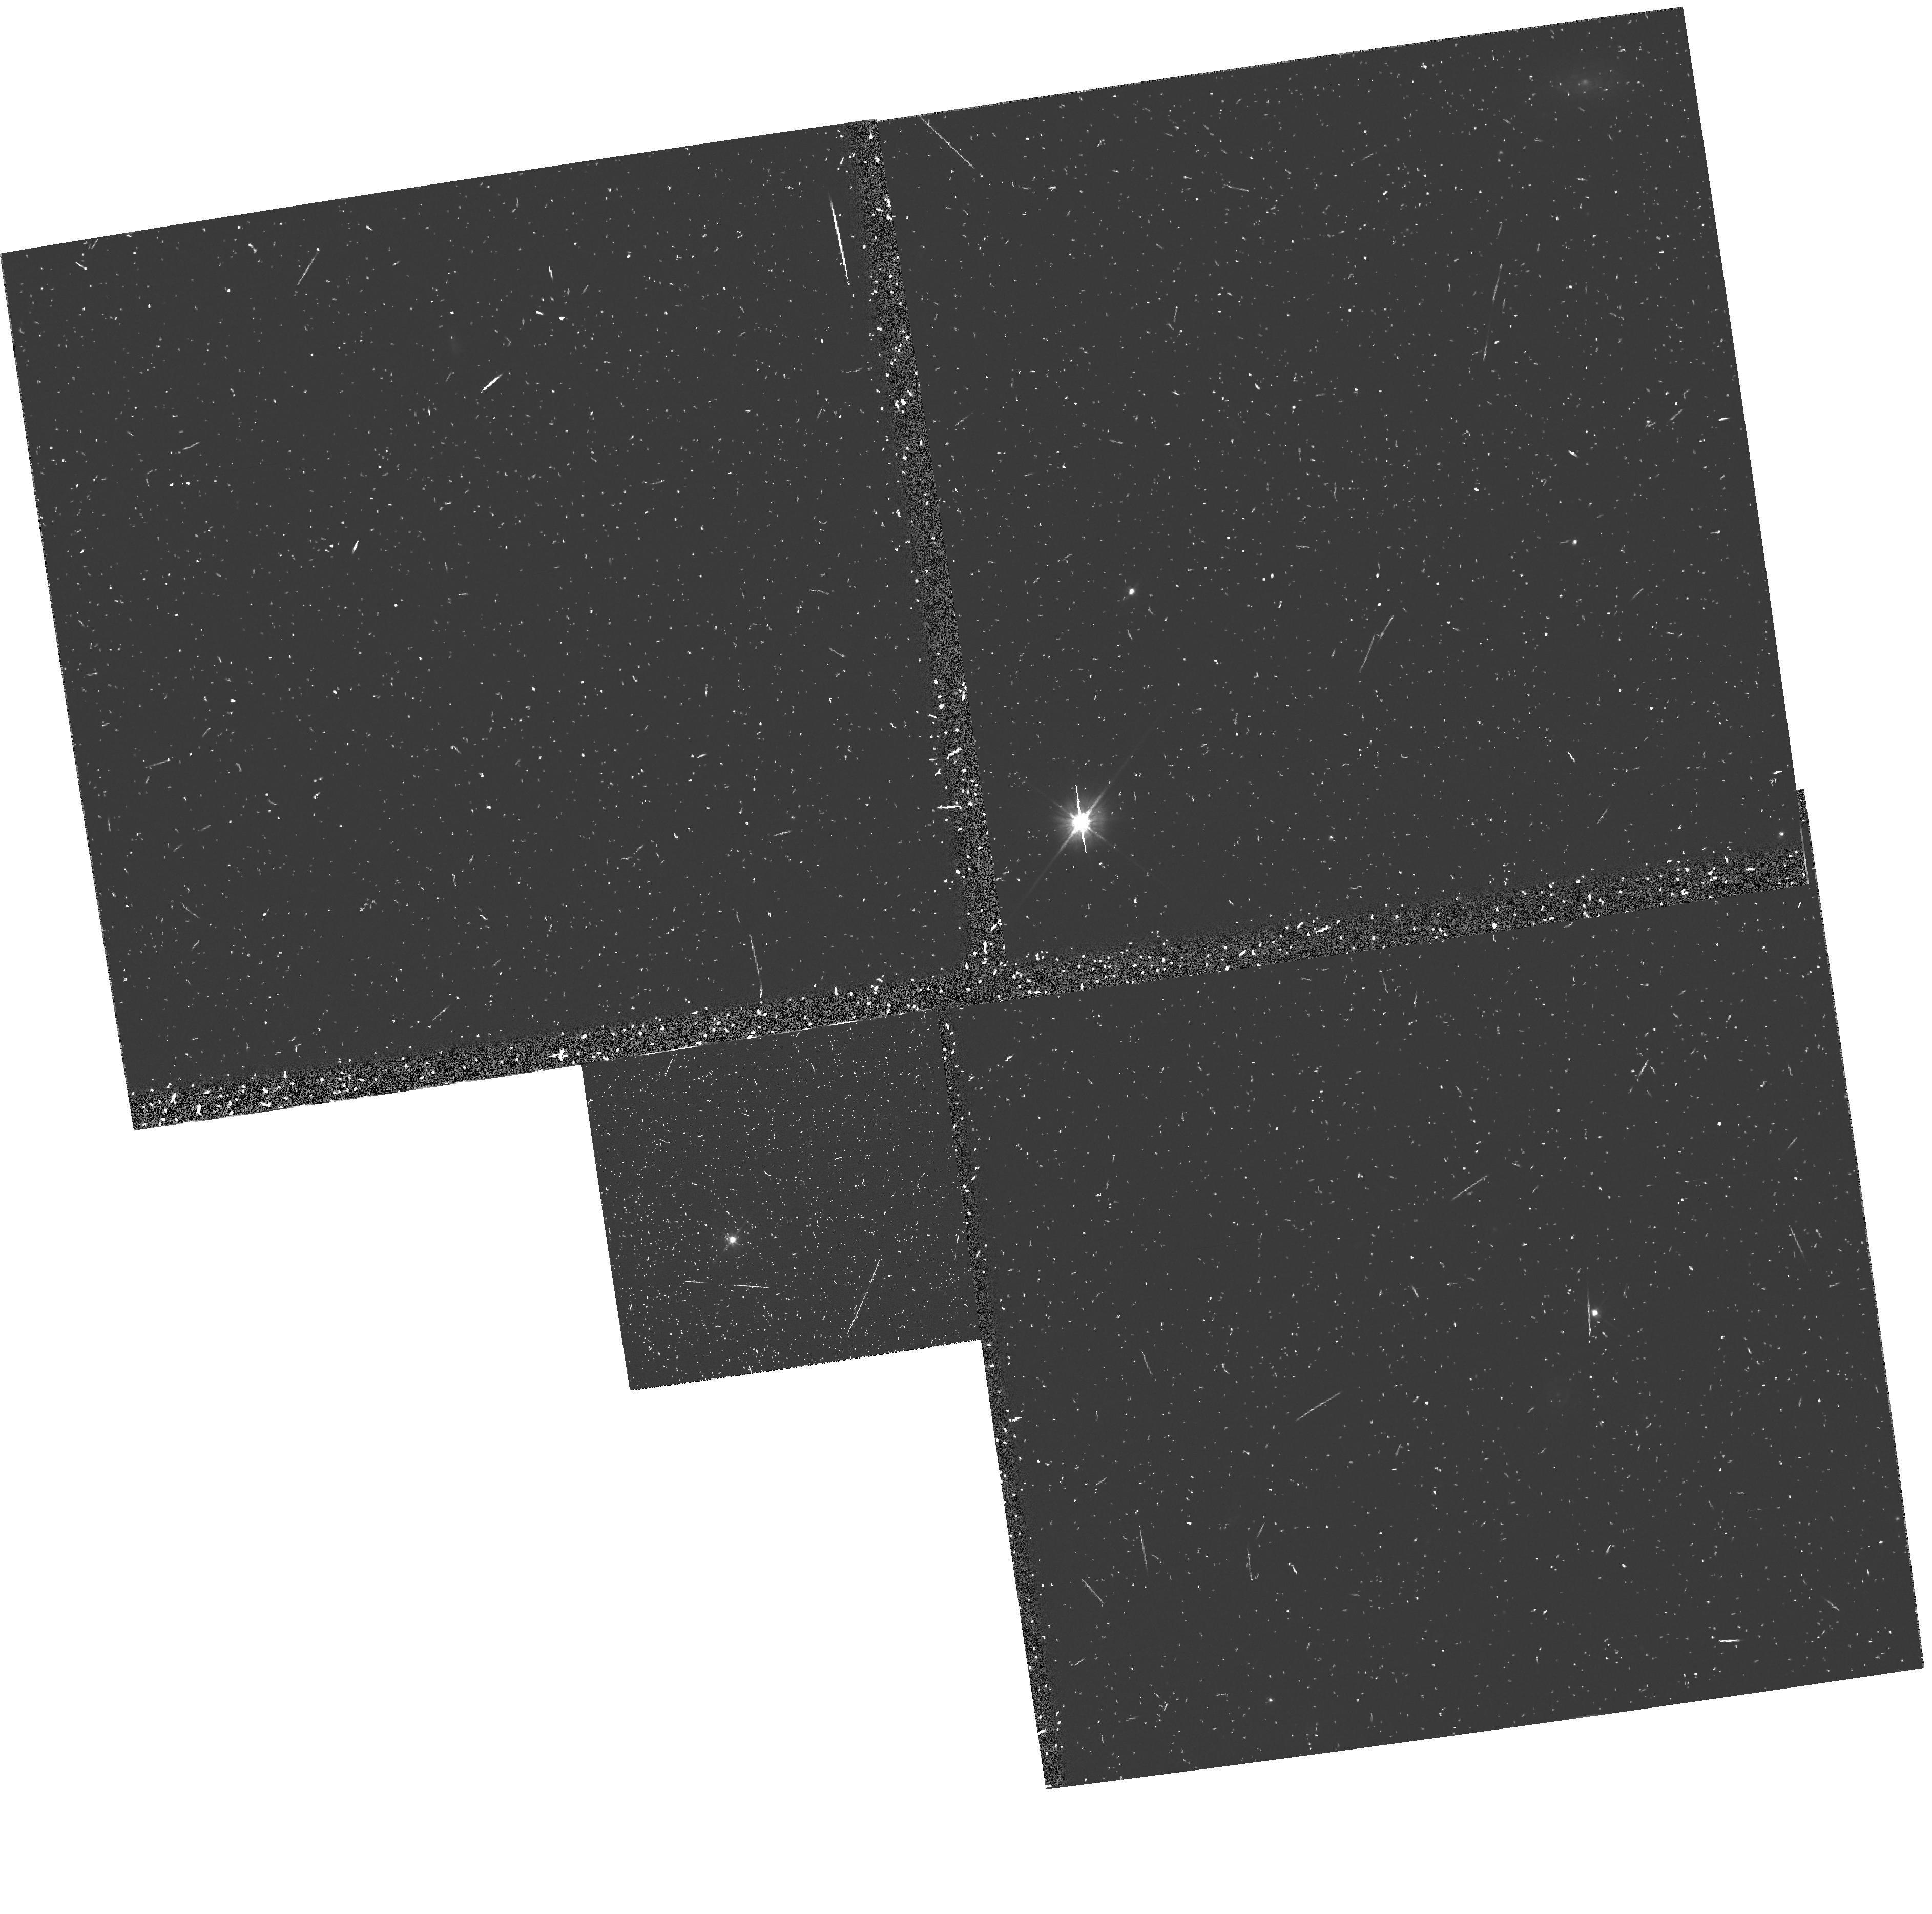
Target: TX0828+193
Instrument: WFPC2/PC
Filter: F555W
Exposure: 17 min
Observation ID: u2fu0506t

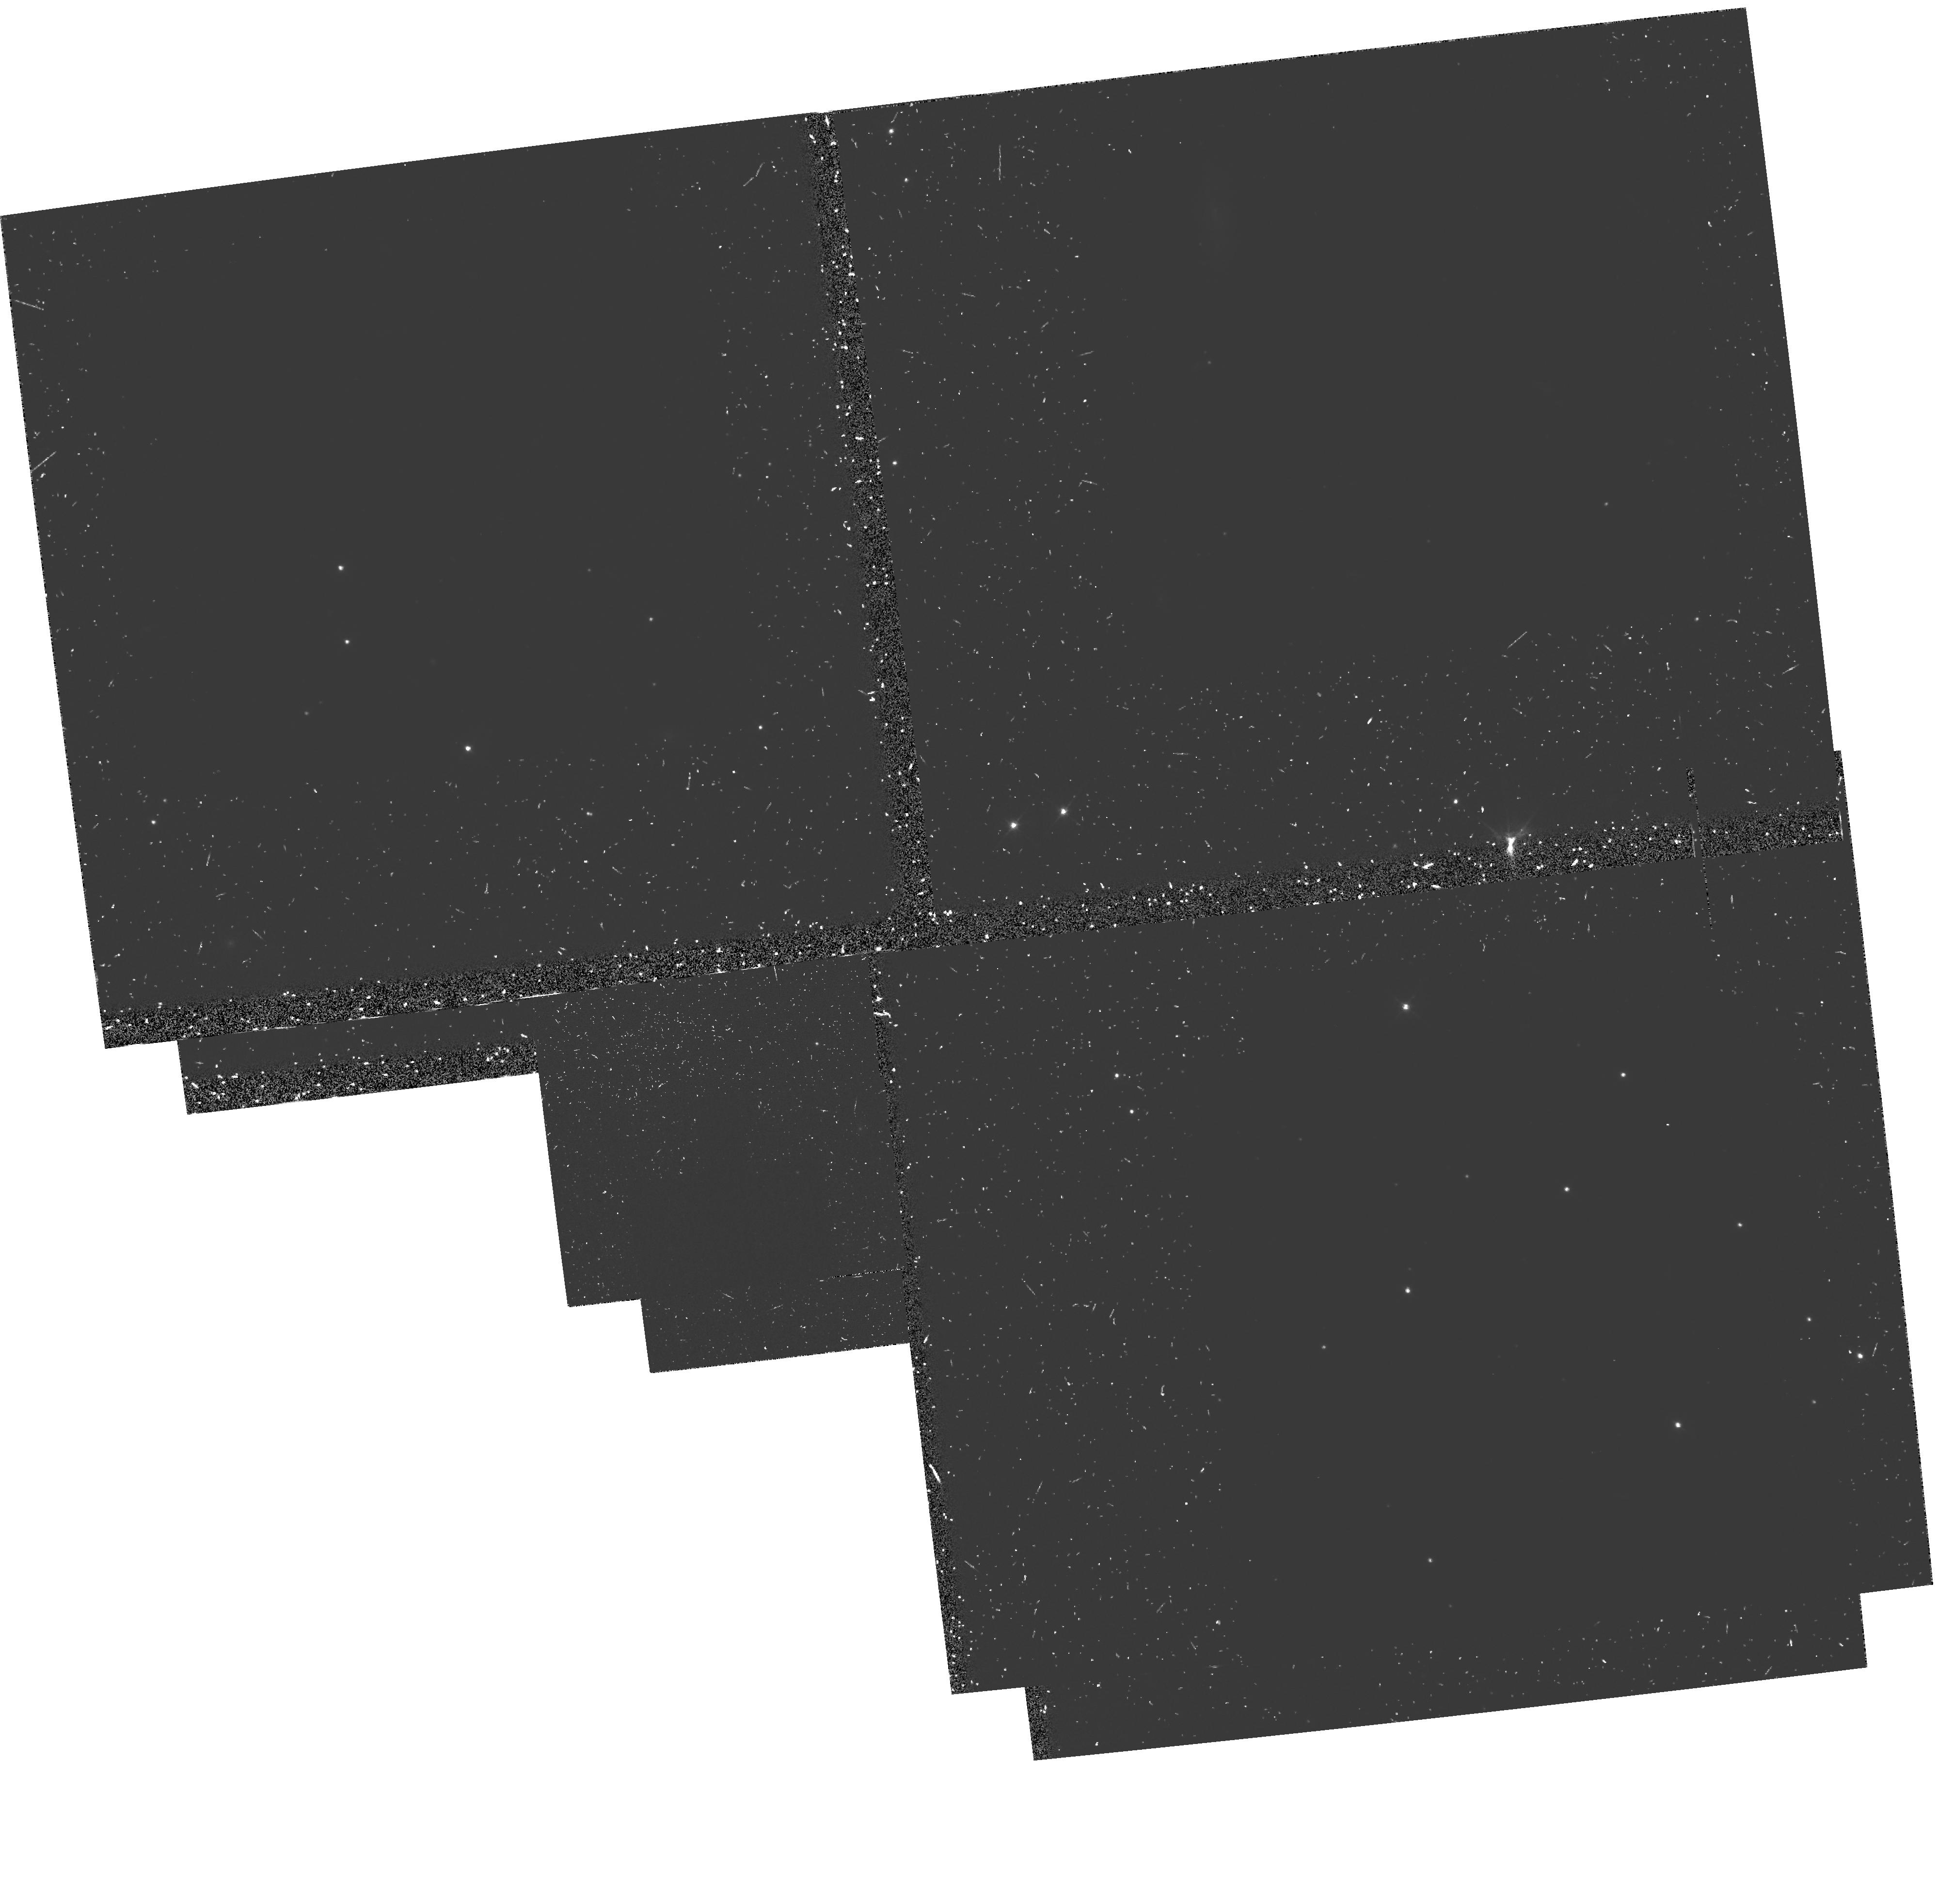
Target: 4C23.56
Instrument: WFPC2/PC
Filter: F555W-POLQ
Exposure: 55 min
Observation ID: hst_5447_57_wfpc2_pc_f555w-polq_u2fu57

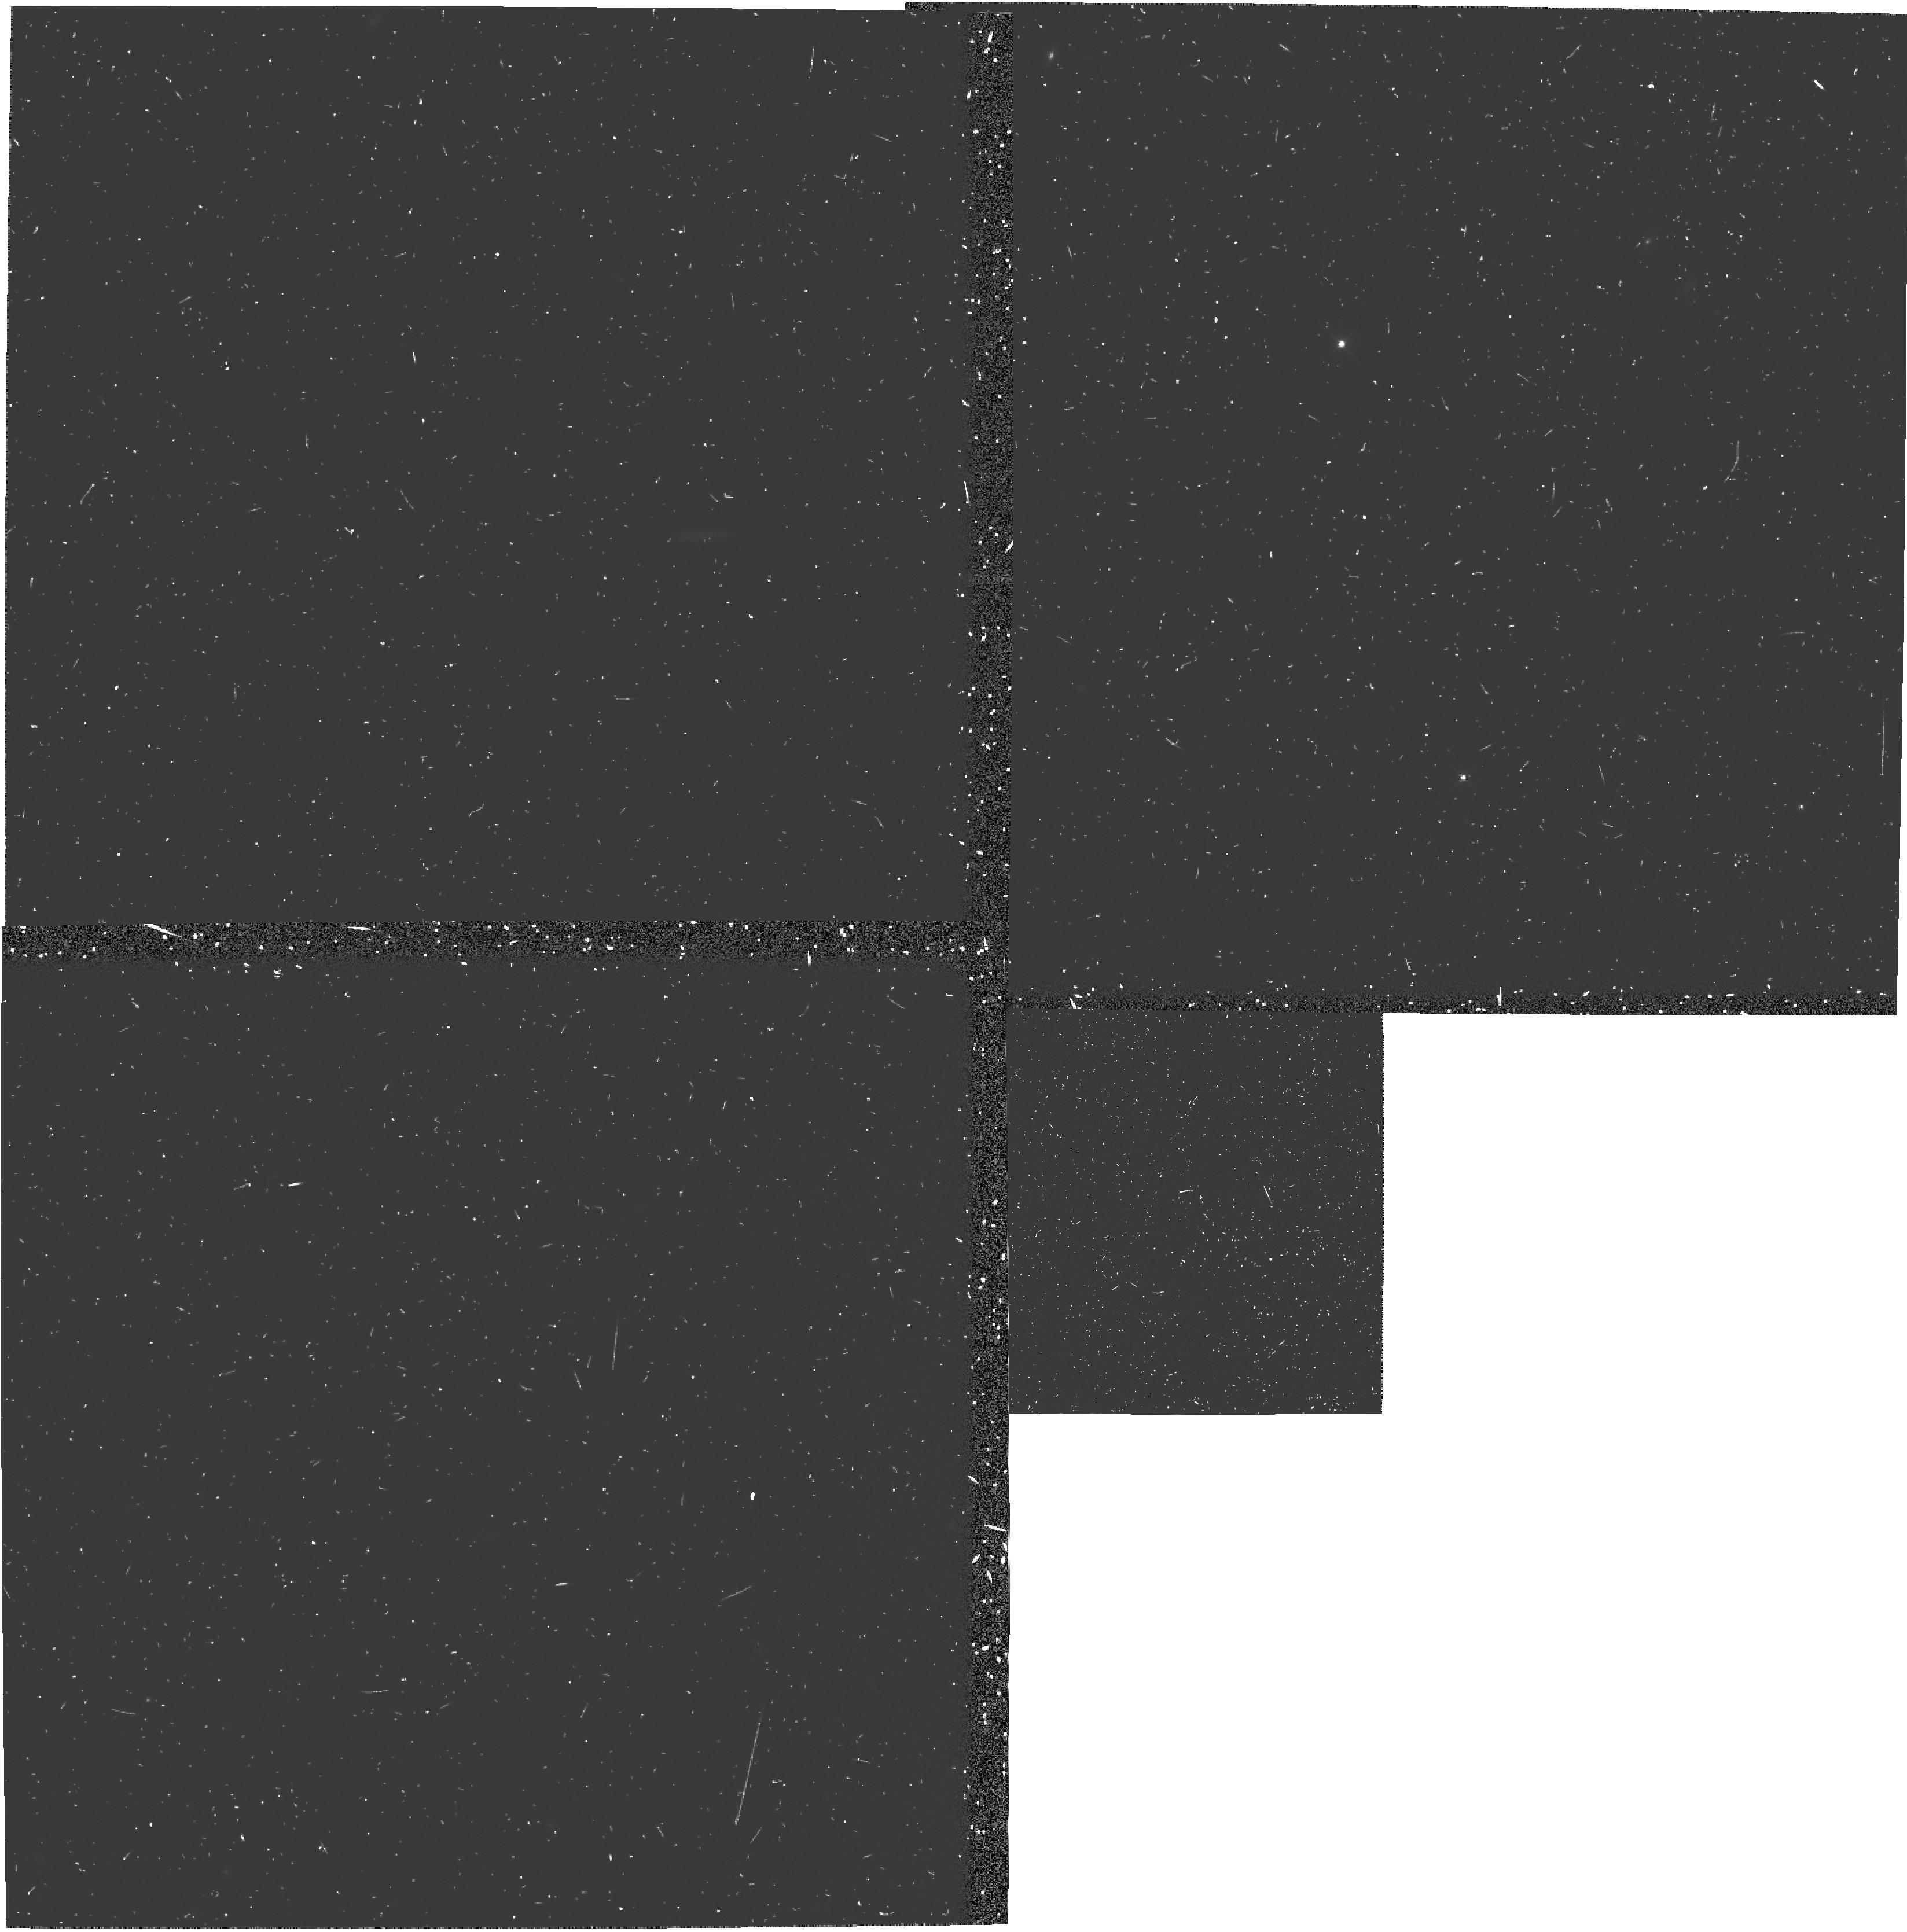
Target: MG0406-244
Instrument: WFPC2/PC
Filter: F555W
Exposure: 17 min
Observation ID: u2fu0204t

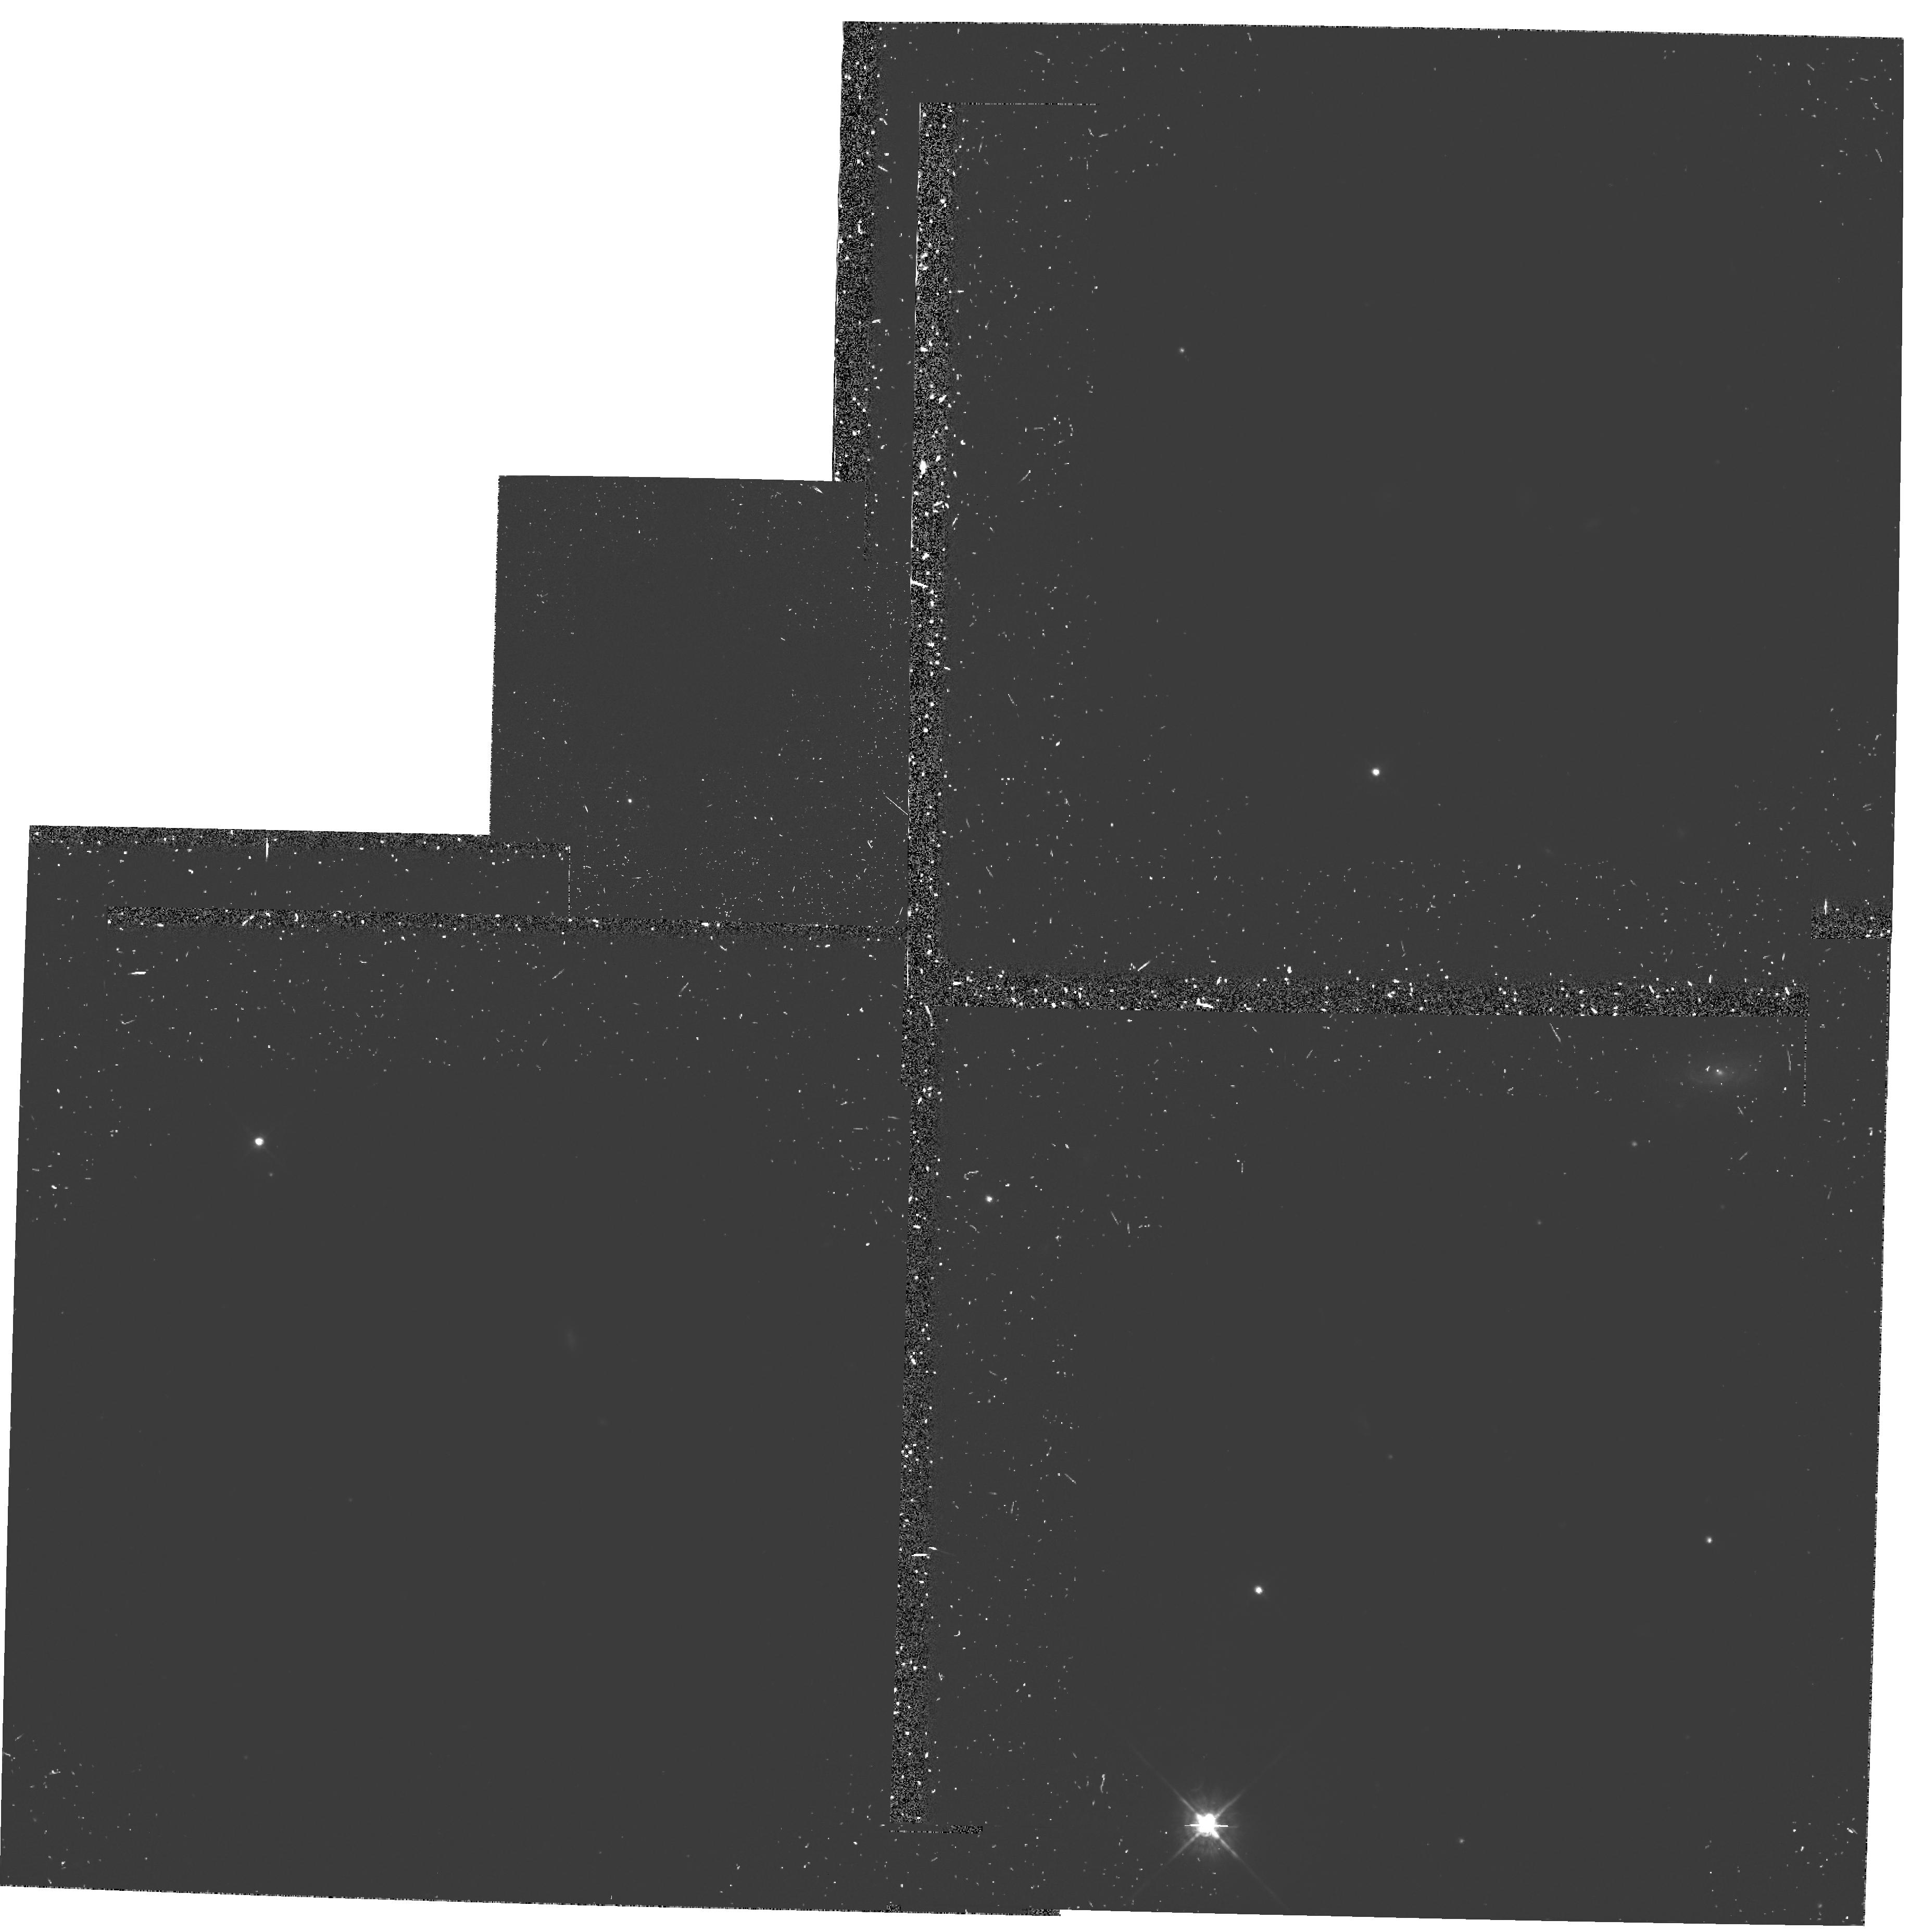
Target: TX0828+193
Instrument: WFPC2/PC
Filter: F675W-POLQ
Exposure: 1.4 h
Observation ID: hst_5447_06_wfpc2_pc_f675w-polq_u2fu06

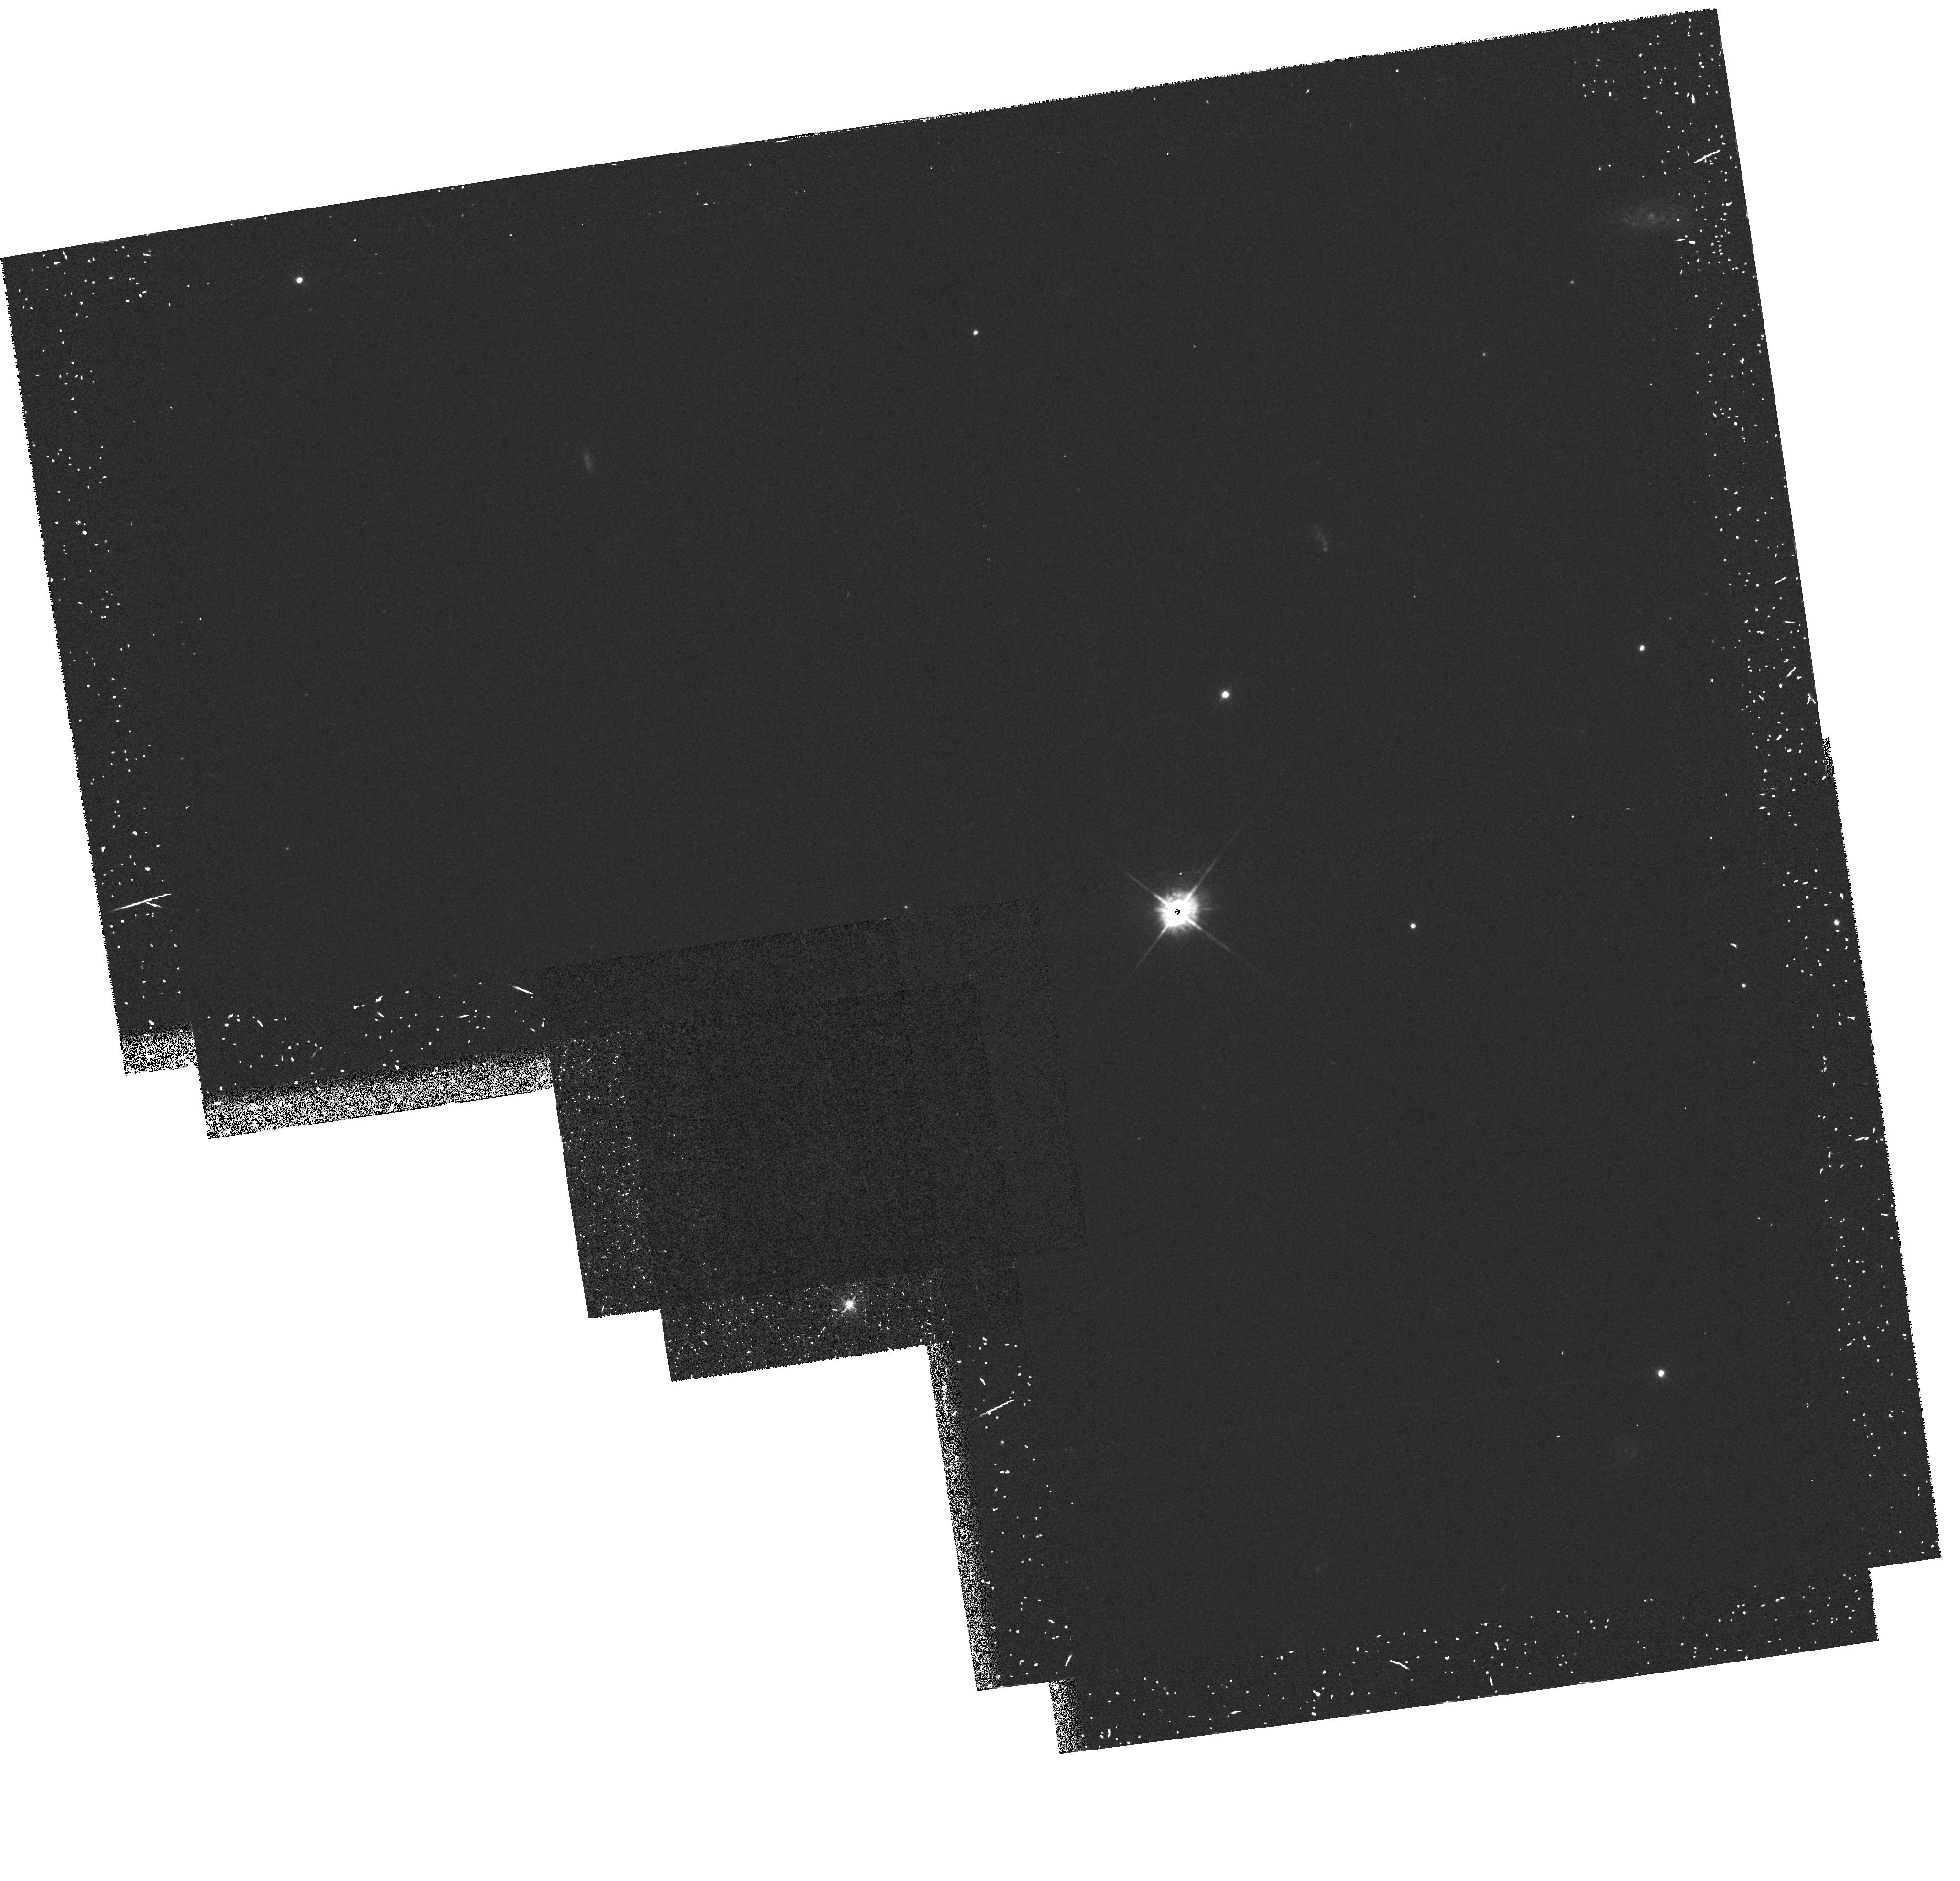
Target: TX0828+193
Instrument: WFPC2/PC
Filter: F439W
Exposure: 50 min
Observation ID: hst_5447_04_wfpc2_pc_f439w_u2fu04

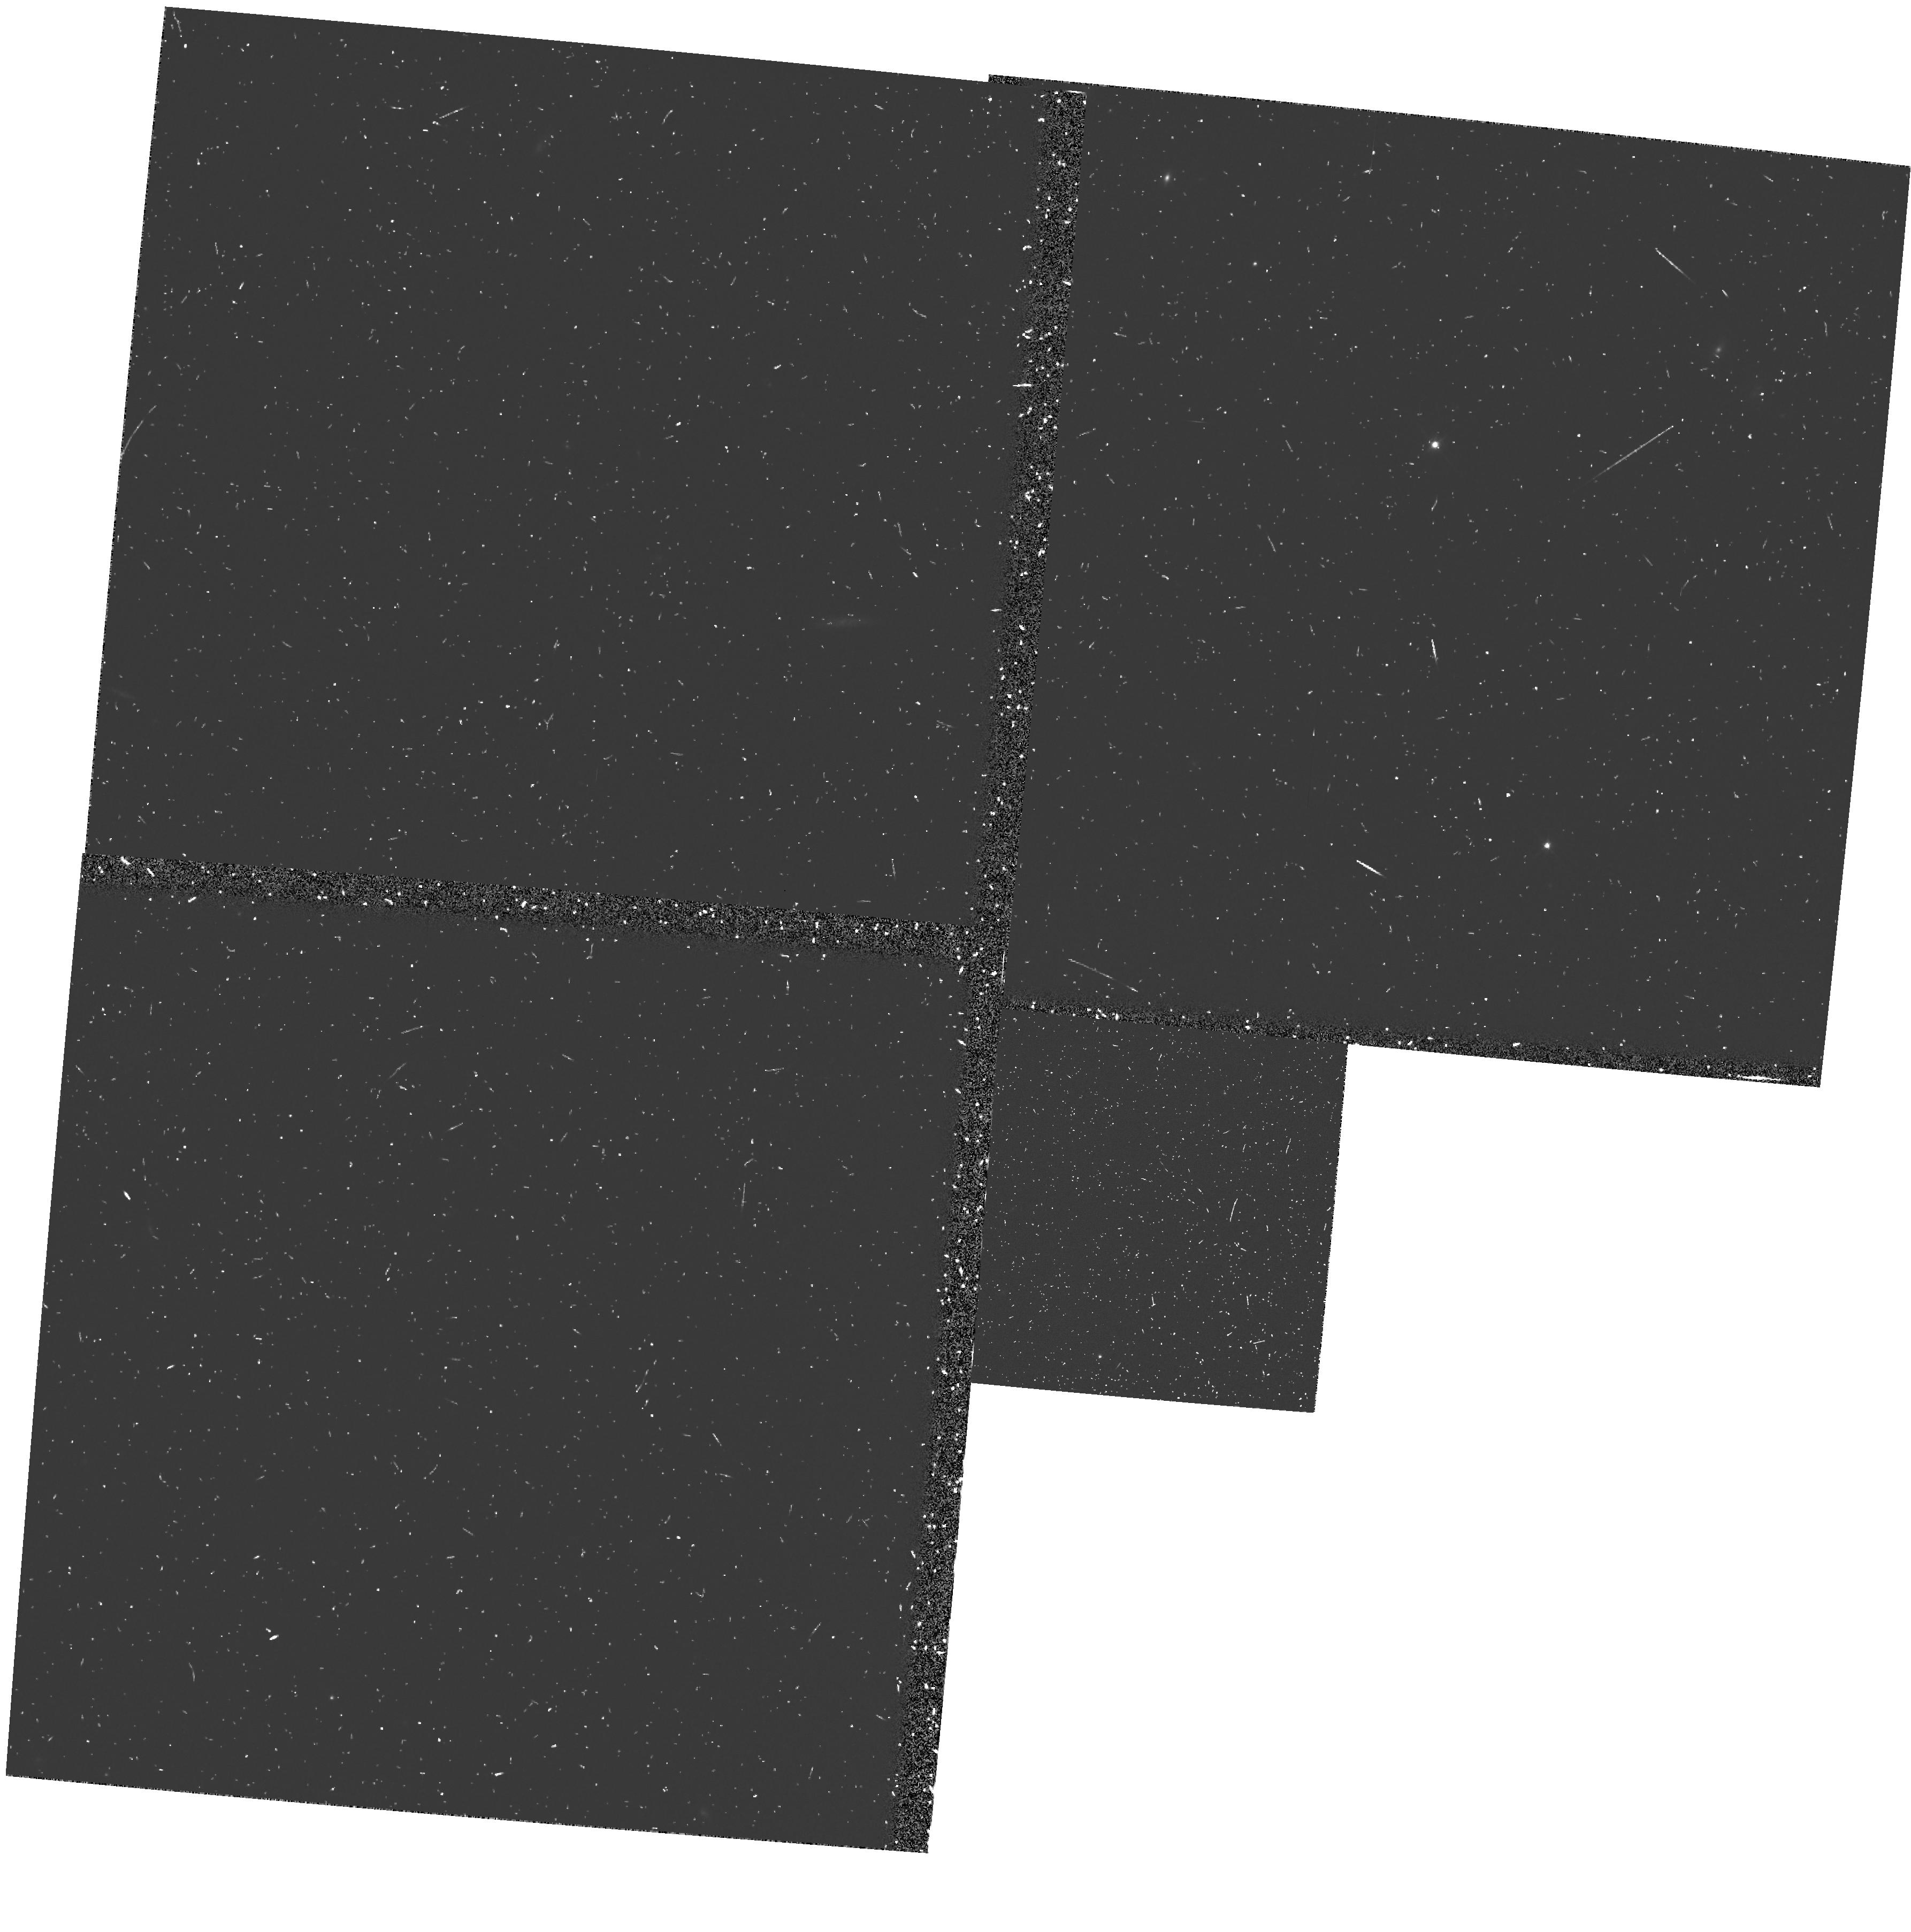
Target: MG0406-244
Instrument: WFPC2/PC
Filter: F675W
Exposure: 17 min
Observation ID: u2fu0103t

THE NATURE OF PRIMEVAL GALAXIES (PI: Chambers, Kenneth)

Recent results indicate that high redshift radio galaxies are young systems rich in molecular gas and dust and undergoing substantial star formation. At redshifts z > 2, these massive galaxies are the best observational examples of ongoing galaxy formation at early epochs. Only HST can probe the complex morphology of these galaxies. Recent surveys have discovered a large number of these distant galaxies and the time is ripe for a systematic study. It will be expensive, but these distant galaxies are virtually the only optically extended objects at high redshift for HST to study. We propose WFPC2 observations of a sample of 9 galaxies, with longer integrations for 3 of the best objects. For each galaxy we propose one narrow band image centered on redshifted Lyman alpha, and two color continuum images taken with the polarizer parallel and perpenducular to the radio axis. This will enable us to determine: (i) the spatial distribution of the extended emission line gas, (ii) the morphology of the underlying stellar distribution and its color gradient, (iii) the morphology of the scattered nuclear light, its color dependance, and therefore the nature of the scattering medium. The full scientific potential of the HST observations will be realized by choosing galaxies in the diagnostic window (2.2 < z < 2.6) where we can combine this data with our ground based studies of the molecular gas content, kinematics, dust extinction, and ionization state of the gas.